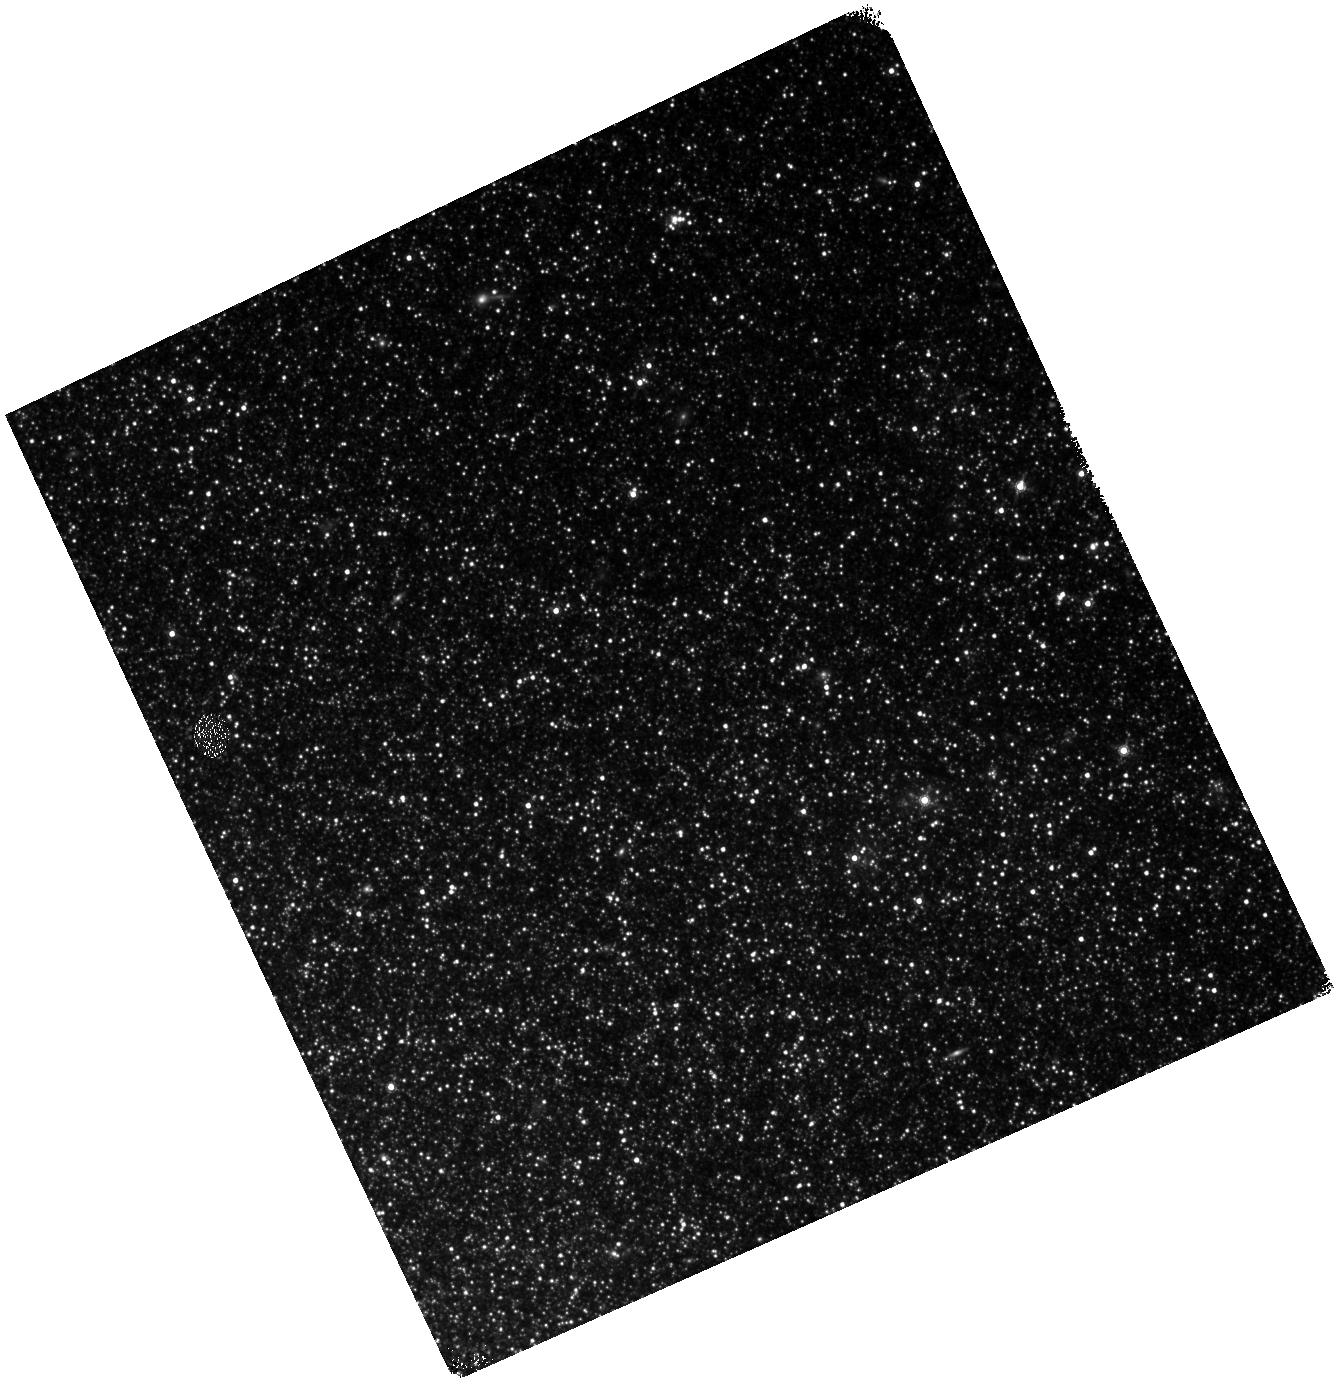
Target: NAME-NGC-300-OT2008-1
Instrument: WFC3/IR
Filter: F160W
Exposure: 25 min
Observation ID: hst_14844_02_wfc3_ir_f160w_idc202

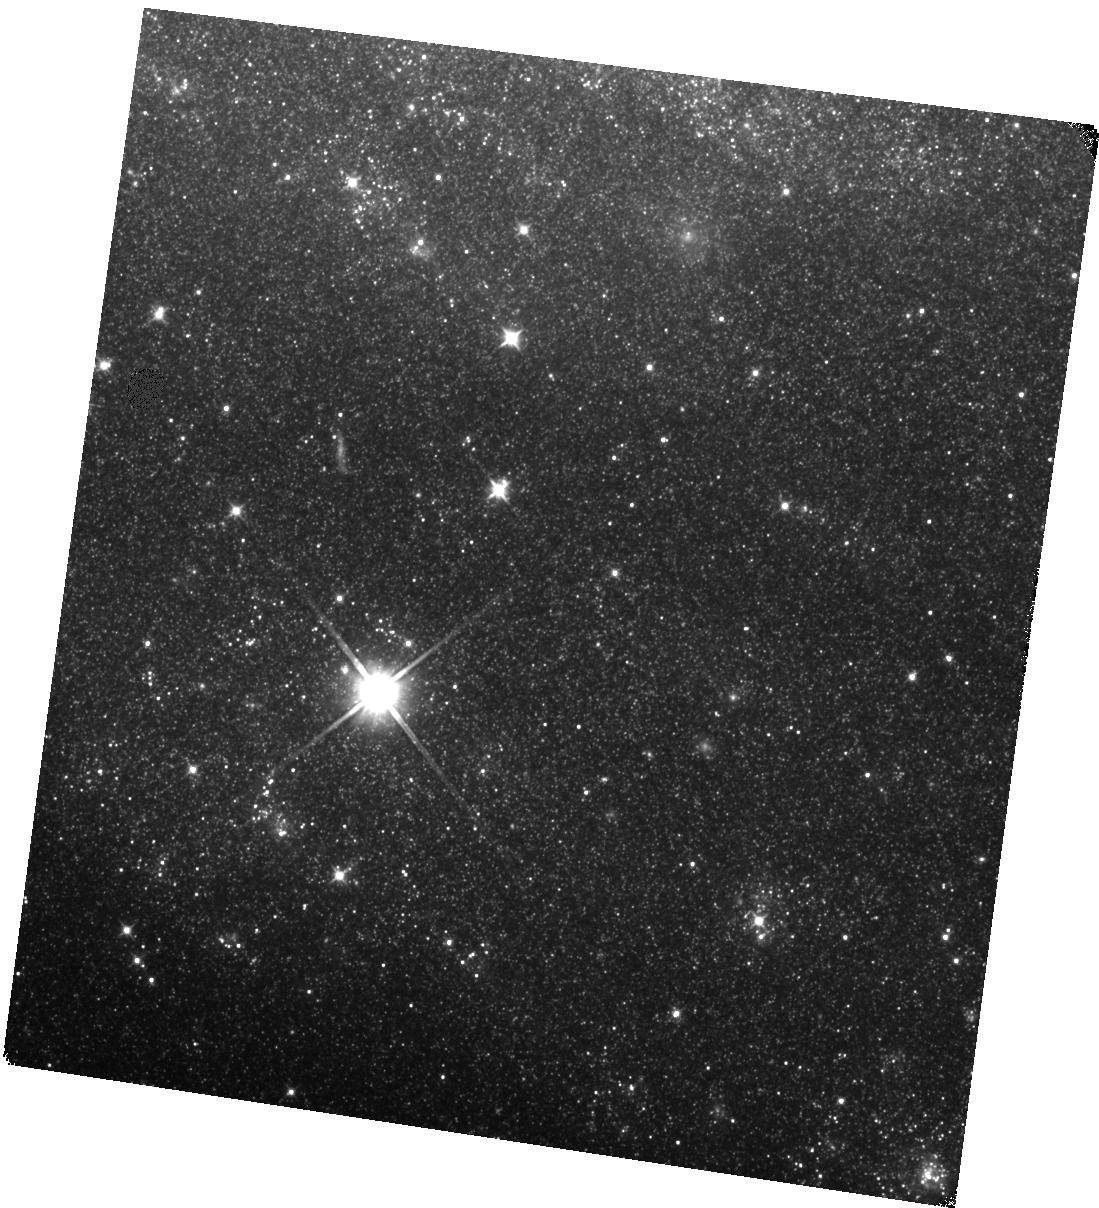
Target: SN-2008S
Instrument: WFC3/IR
Filter: F110W
Exposure: 22 min
Observation ID: hst_14844_01_wfc3_ir_f110w_idc201

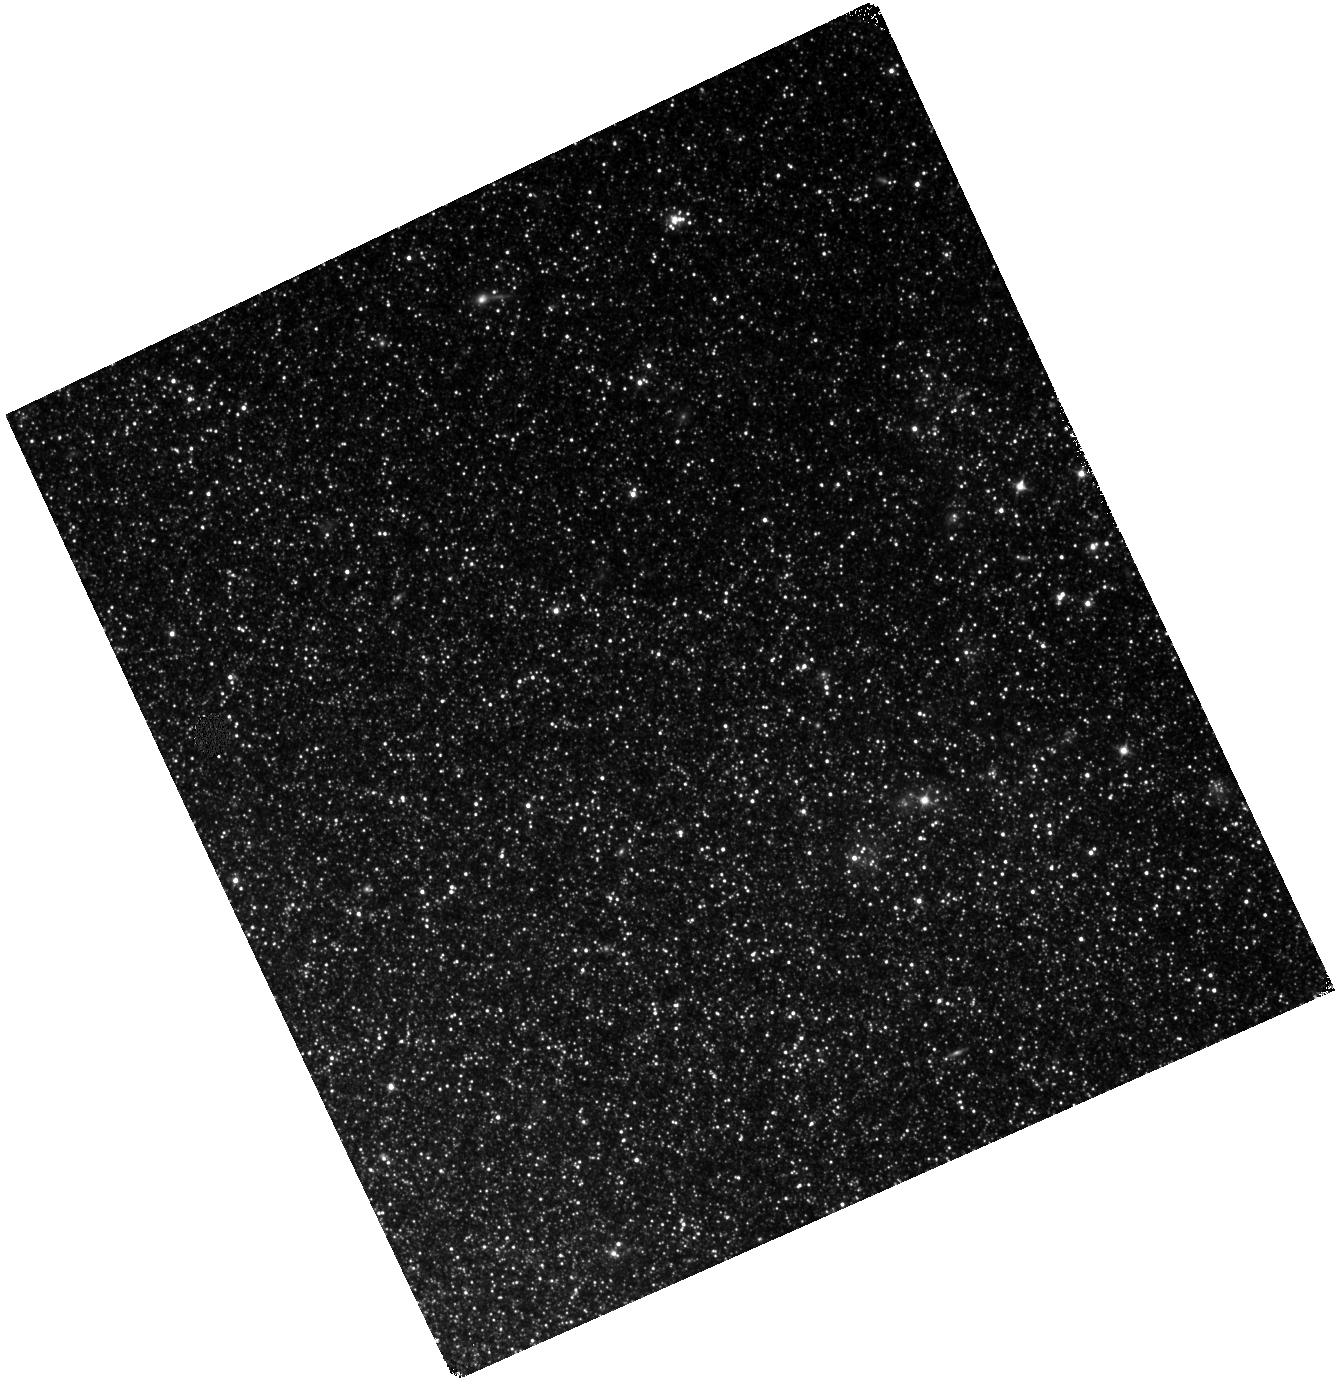
Target: NAME-NGC-300-OT2008-1
Instrument: WFC3/IR
Filter: F110W
Exposure: 18 min
Observation ID: hst_14844_02_wfc3_ir_f110w_idc202

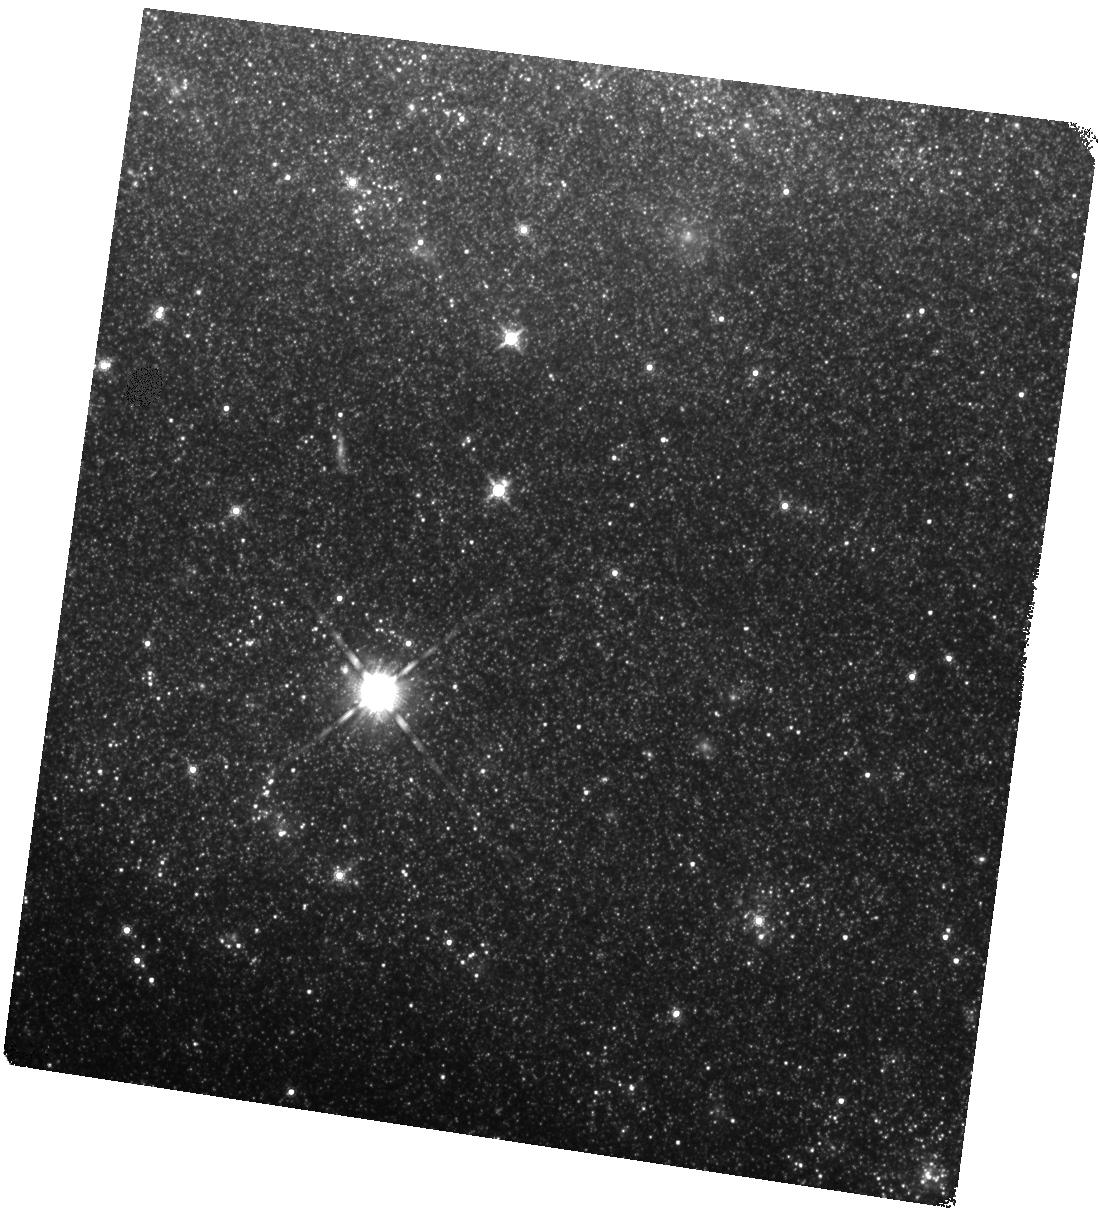
Target: SN-2008S
Instrument: WFC3/IR
Filter: F160W
Exposure: 25 min
Observation ID: hst_14844_01_wfc3_ir_f160w_idc201

Dust to Dust: Monitoring the Evolution of a New Class of Self-Obscured Transients (PI: Kochanek, Chris S.)

The goal of this proposal is to understand a new class of explosive transients associated with the most massive AGB stars. Today these sources are true creatures of the mid-IR, being optically invisible and very faint in the near-IR. By coarsely monitoring them with Spitzer and HST we can examine the evolution of the luminosity, dust optical depth and dust radius/temperature at a key time when their observed fluxes are approaching those of the two known progenitors. At its very simplest, if they do not stop fading in the mid-IR or start to brighten in the near-IR, then they are almost certainly examples of the theoretically expected but observationally missing electron capture supernovae (ecSNe). The exciting result from the last set of HST/Spitzer observations is that the sources continued to fade and two are clearly substantially fainter than their progenitors. If this continues, the ecSNe interpretation becomes far stronger.